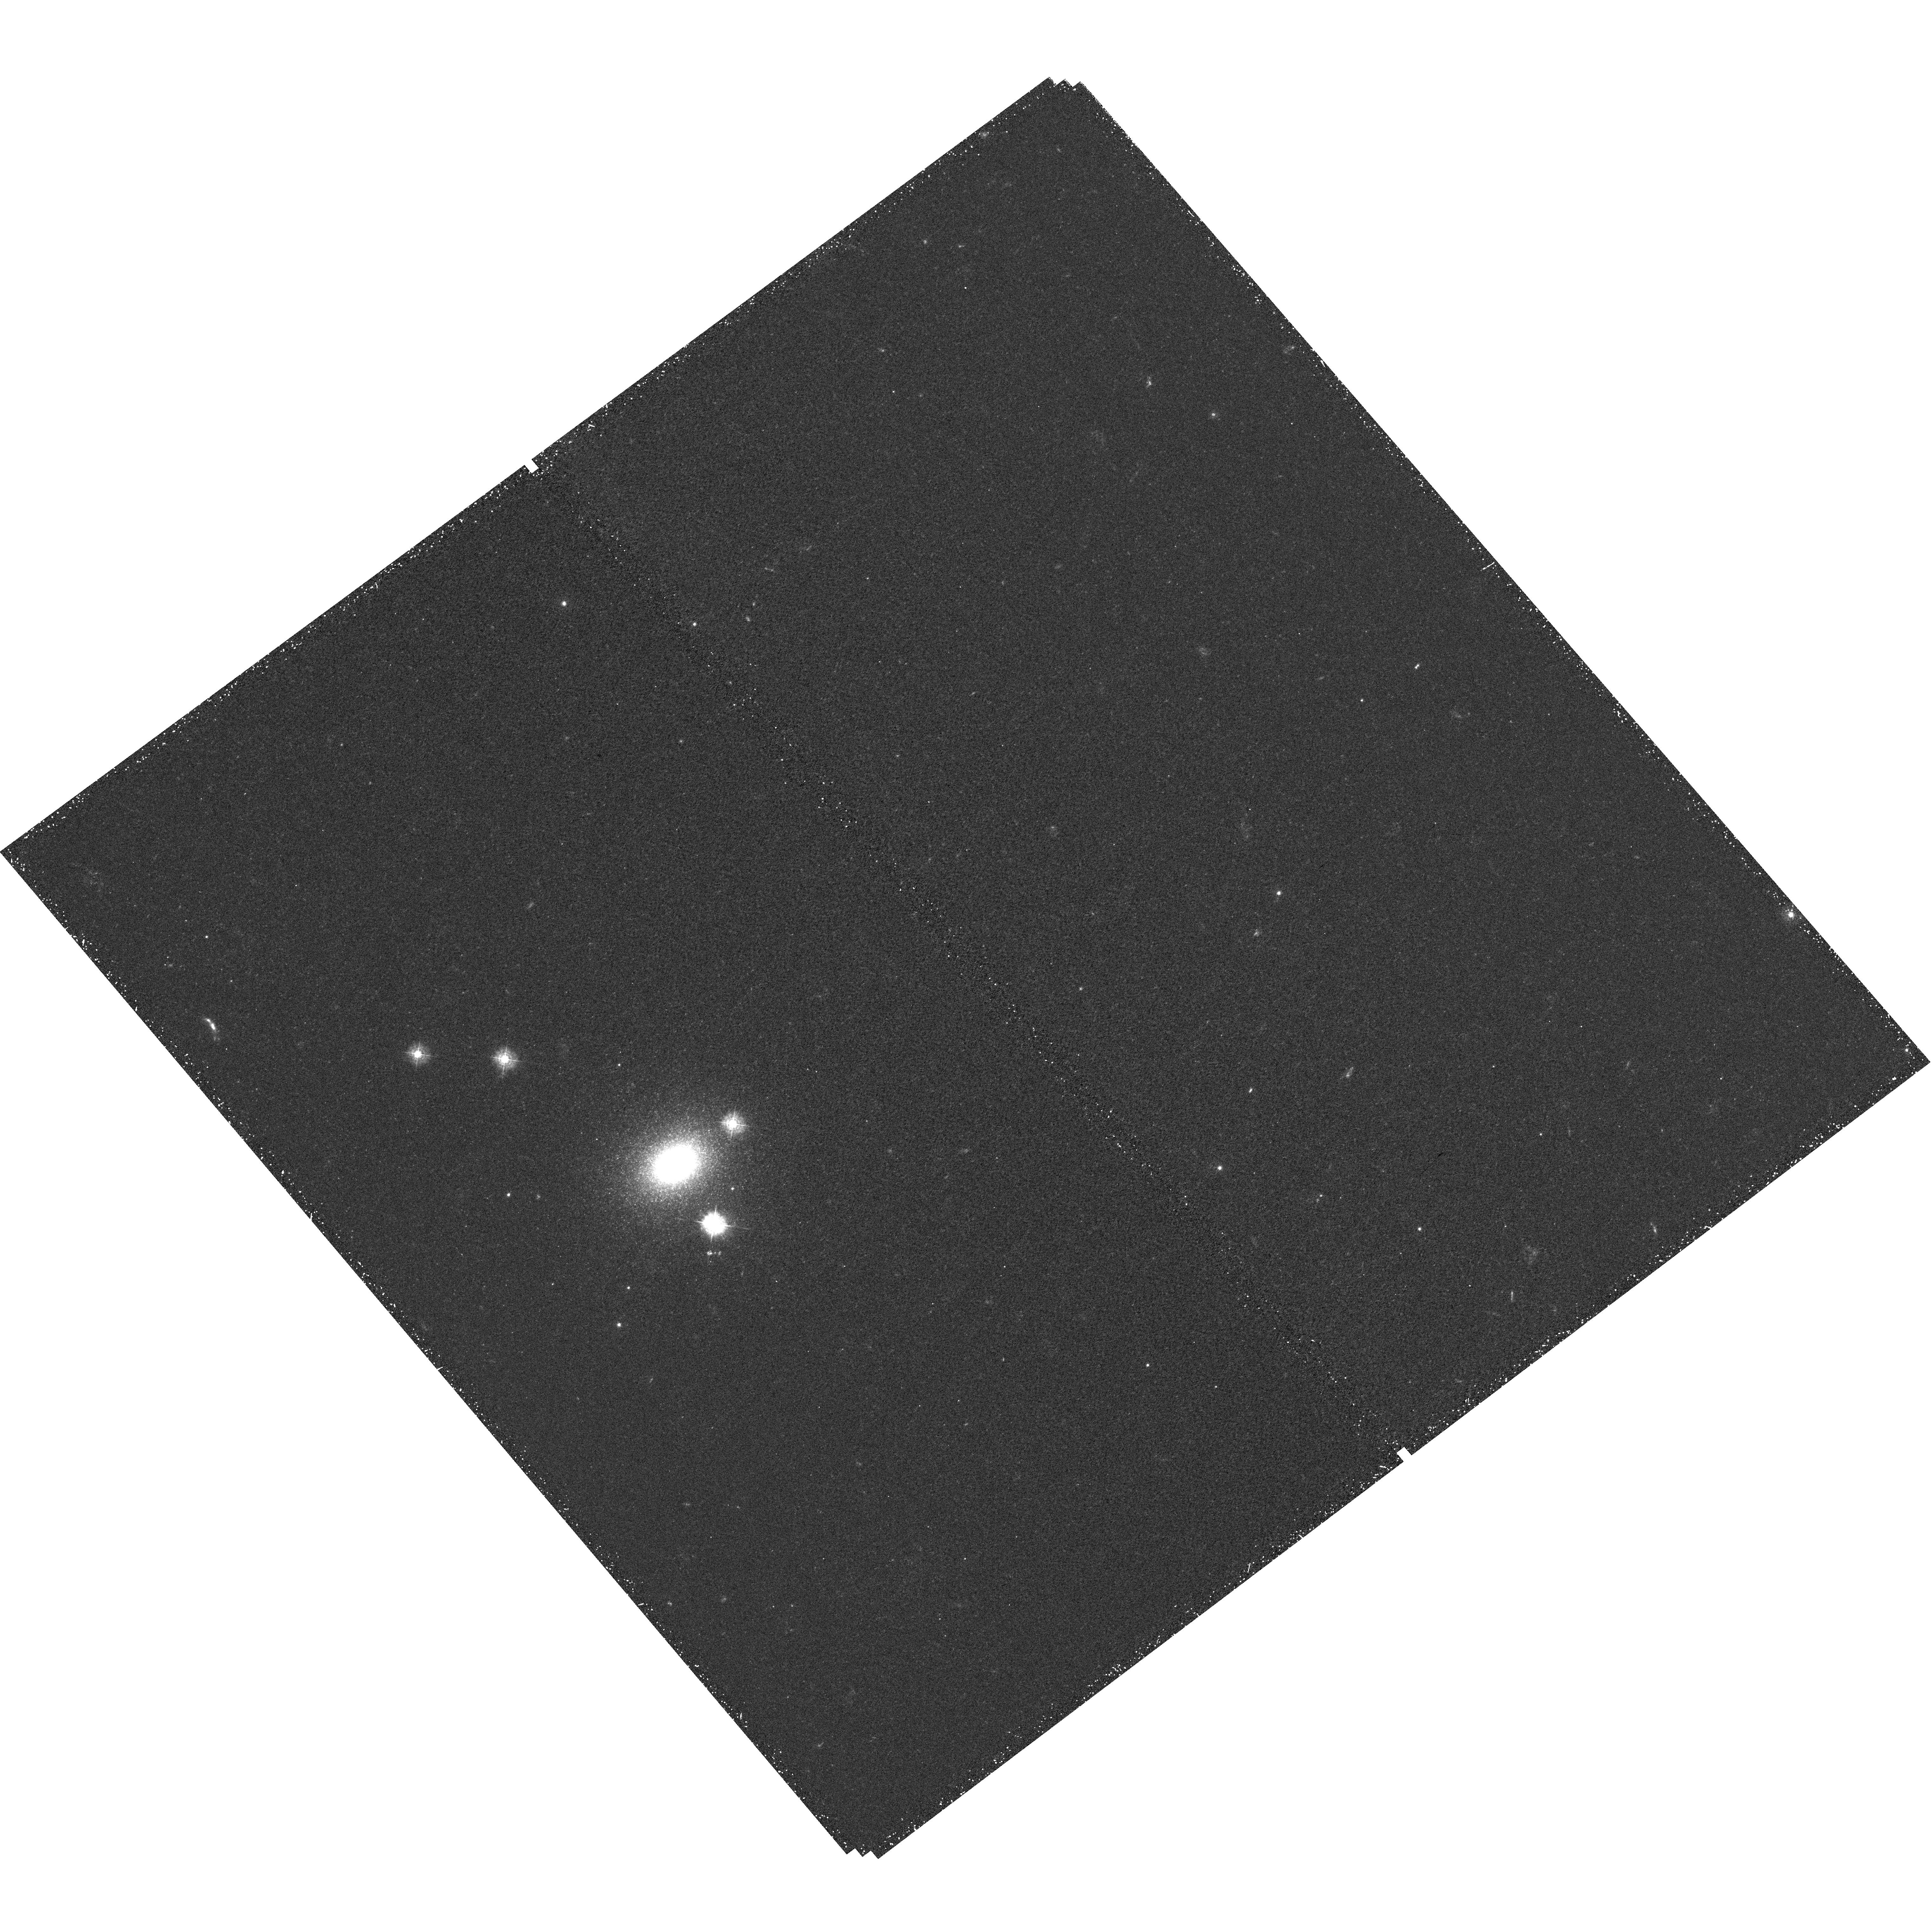
Target: M31-G1
Instrument: WFC3/UVIS
Filter: F336W
Exposure: 44 min
Observation ID: hst_12226_02_wfc3_uvis_f336w_ibis02

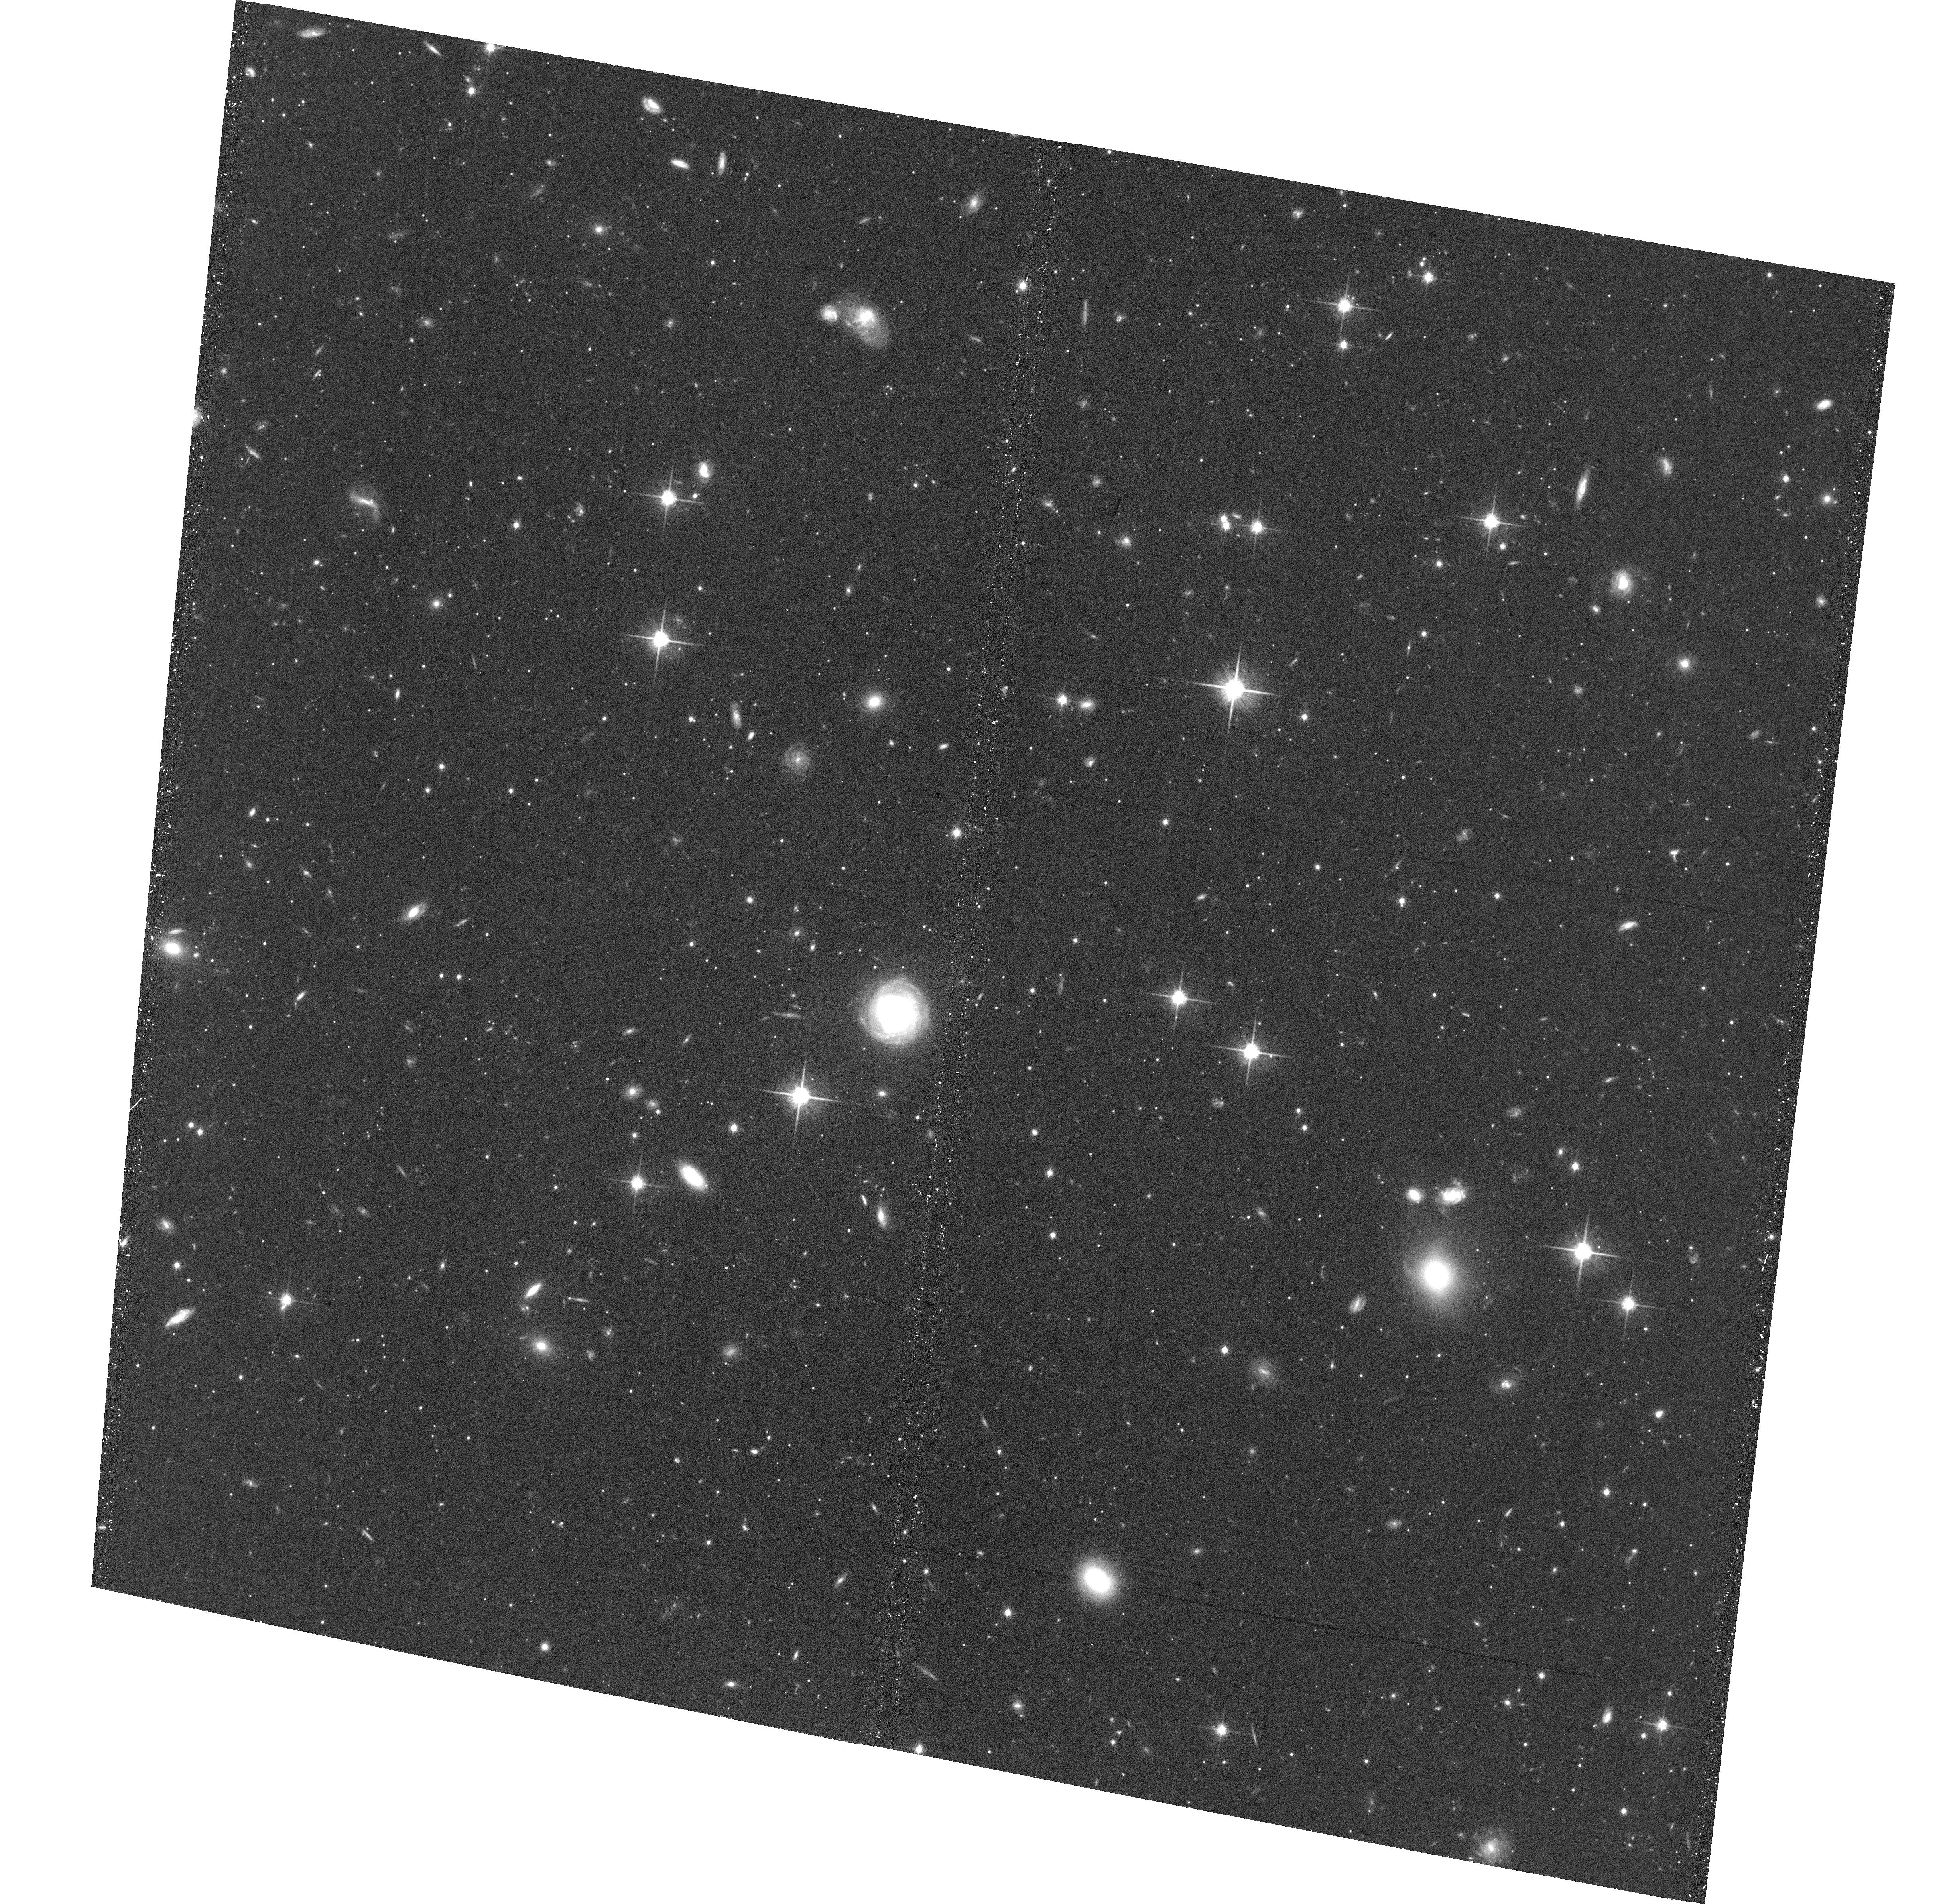
Target: M31-G1-OFF
Instrument: ACS/WFC
Filter: F814W
Exposure: 39 min
Observation ID: hst_12226_06_acs_wfc_f814w_jbis06

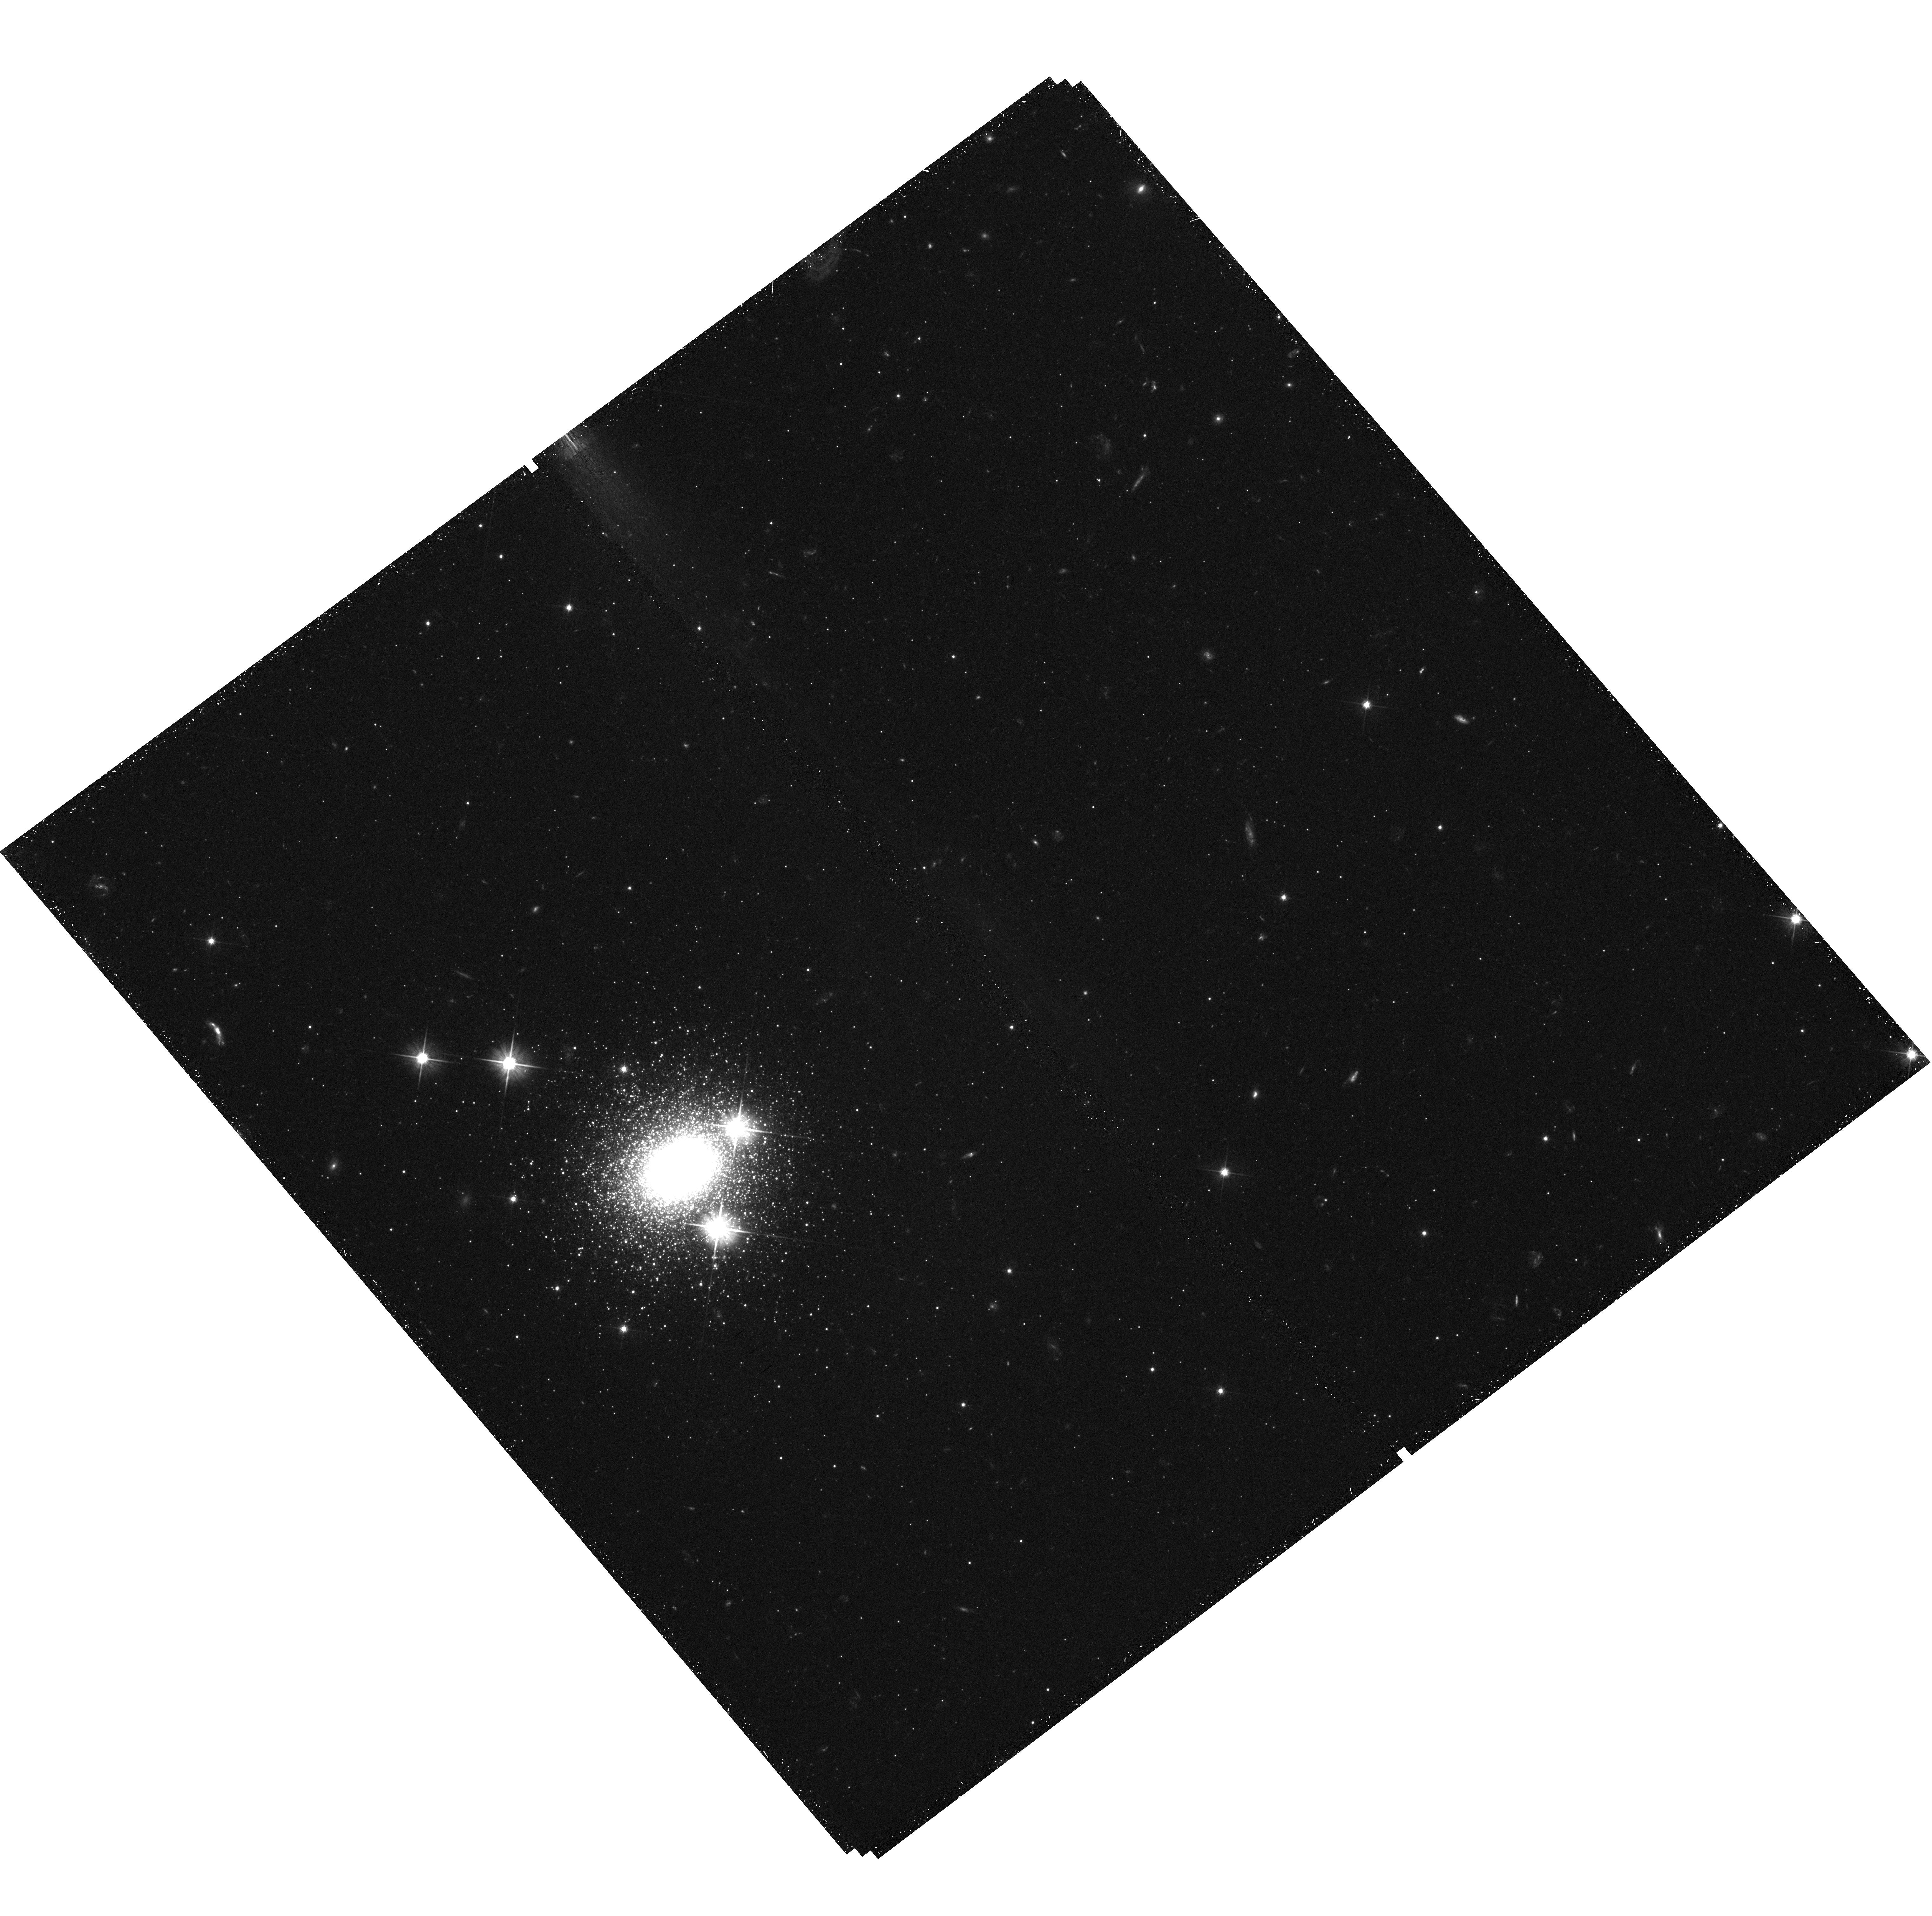
Target: M31-G1-OFF
Instrument: WFC3/UVIS
Filter: F606W
Exposure: 44 min
Observation ID: hst_12226_05_wfc3_uvis_f606w_ibis05

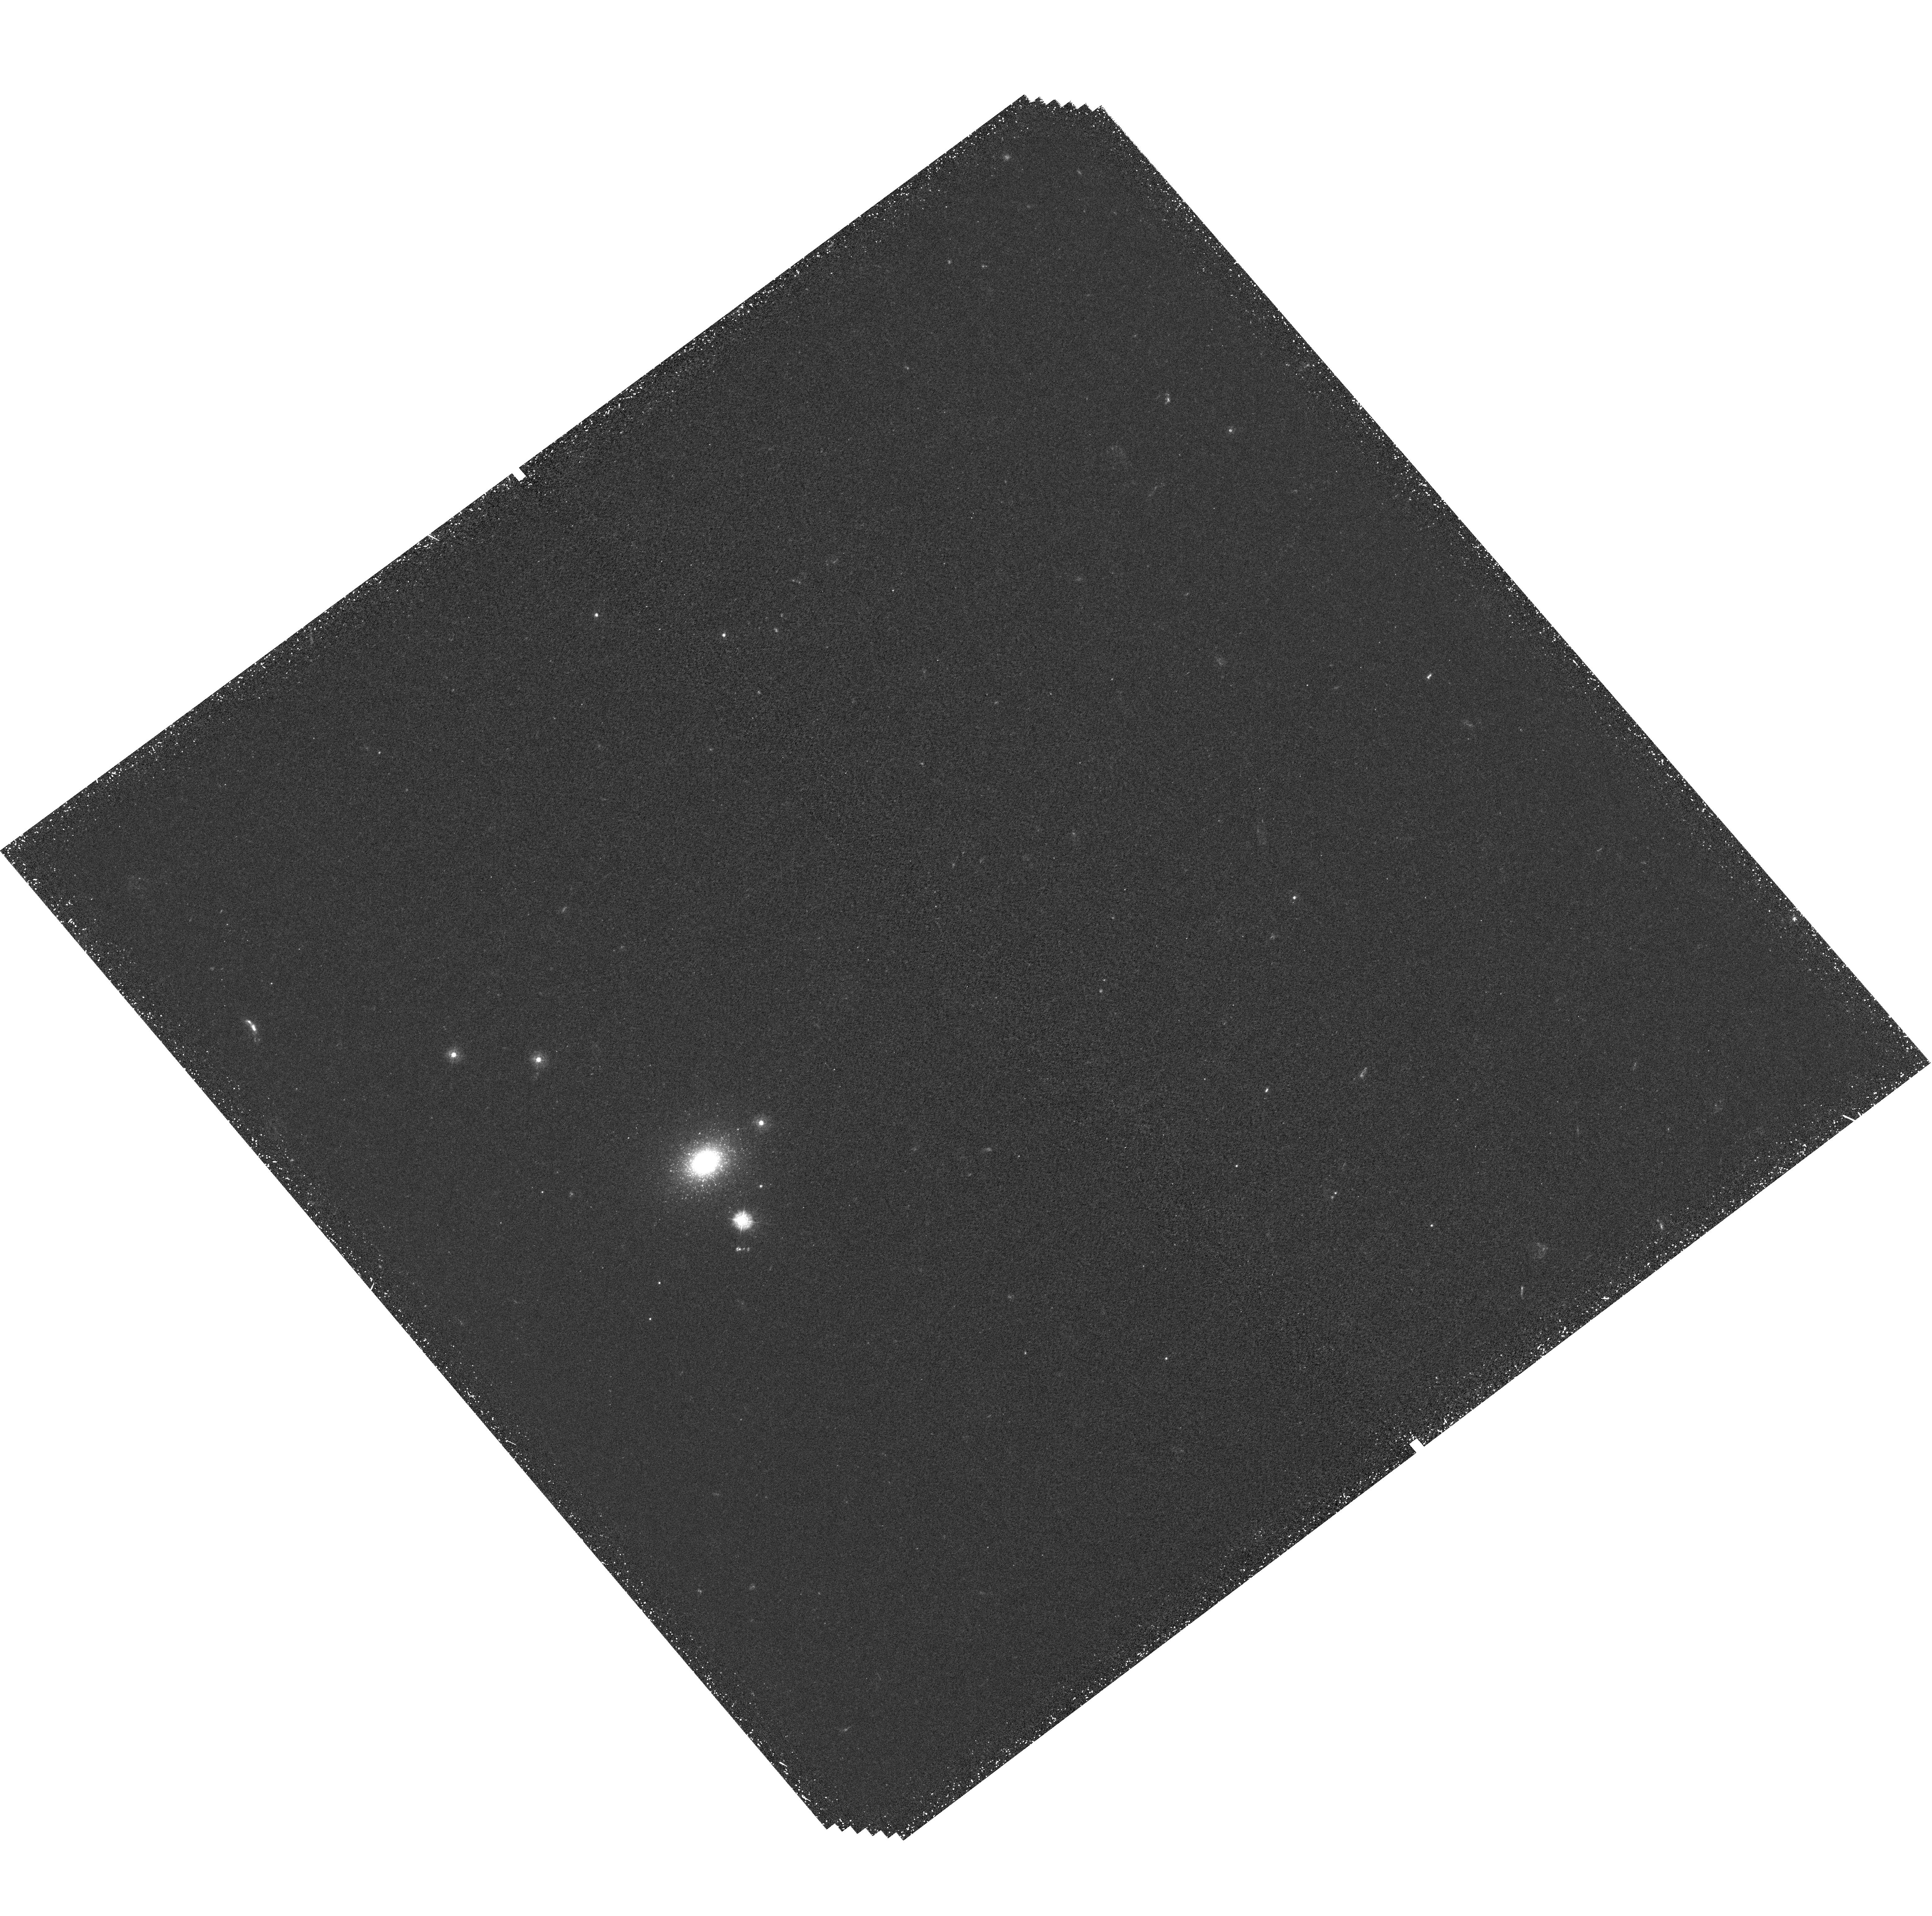
Target: M31-G1
Instrument: WFC3/UVIS
Filter: F275W
Exposure: 2.4 h
Observation ID: hst_12226_01_wfc3_uvis_f275w_ibis01

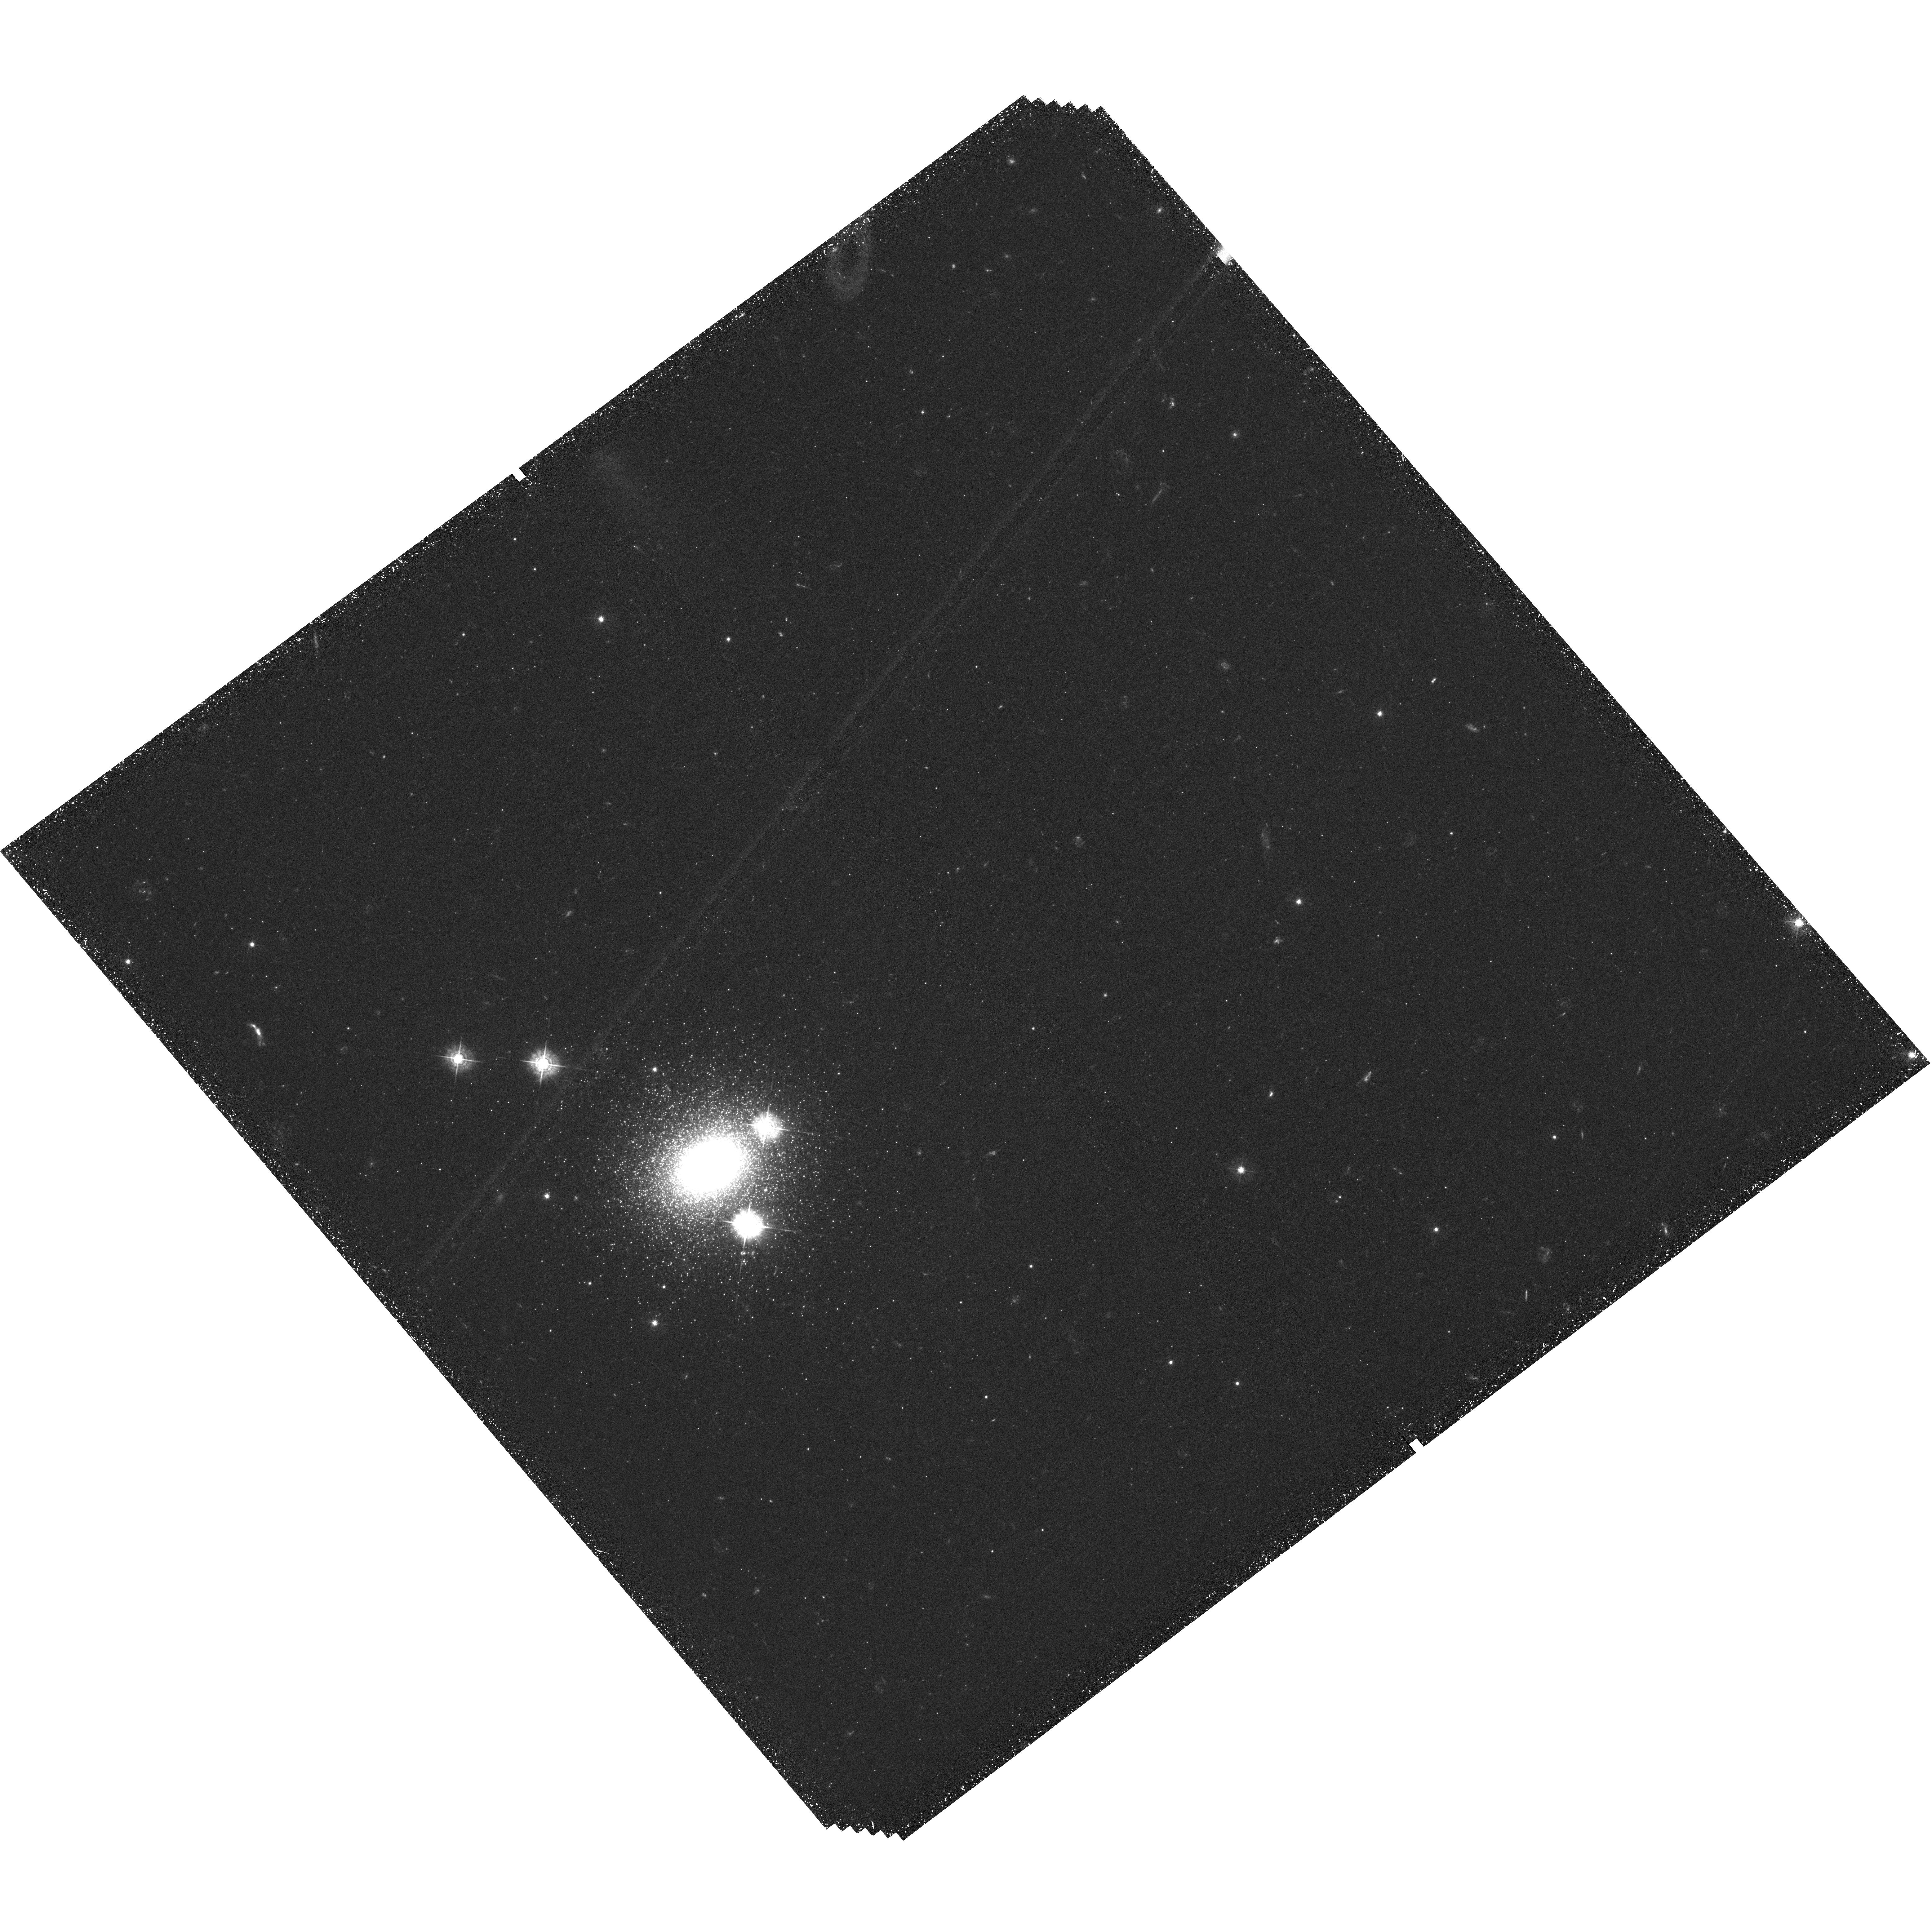
Target: M31-G1-OFF
Instrument: WFC3/UVIS
Filter: F438W
Exposure: 2.4 h
Observation ID: hst_12226_04_wfc3_uvis_f438w_ibis04

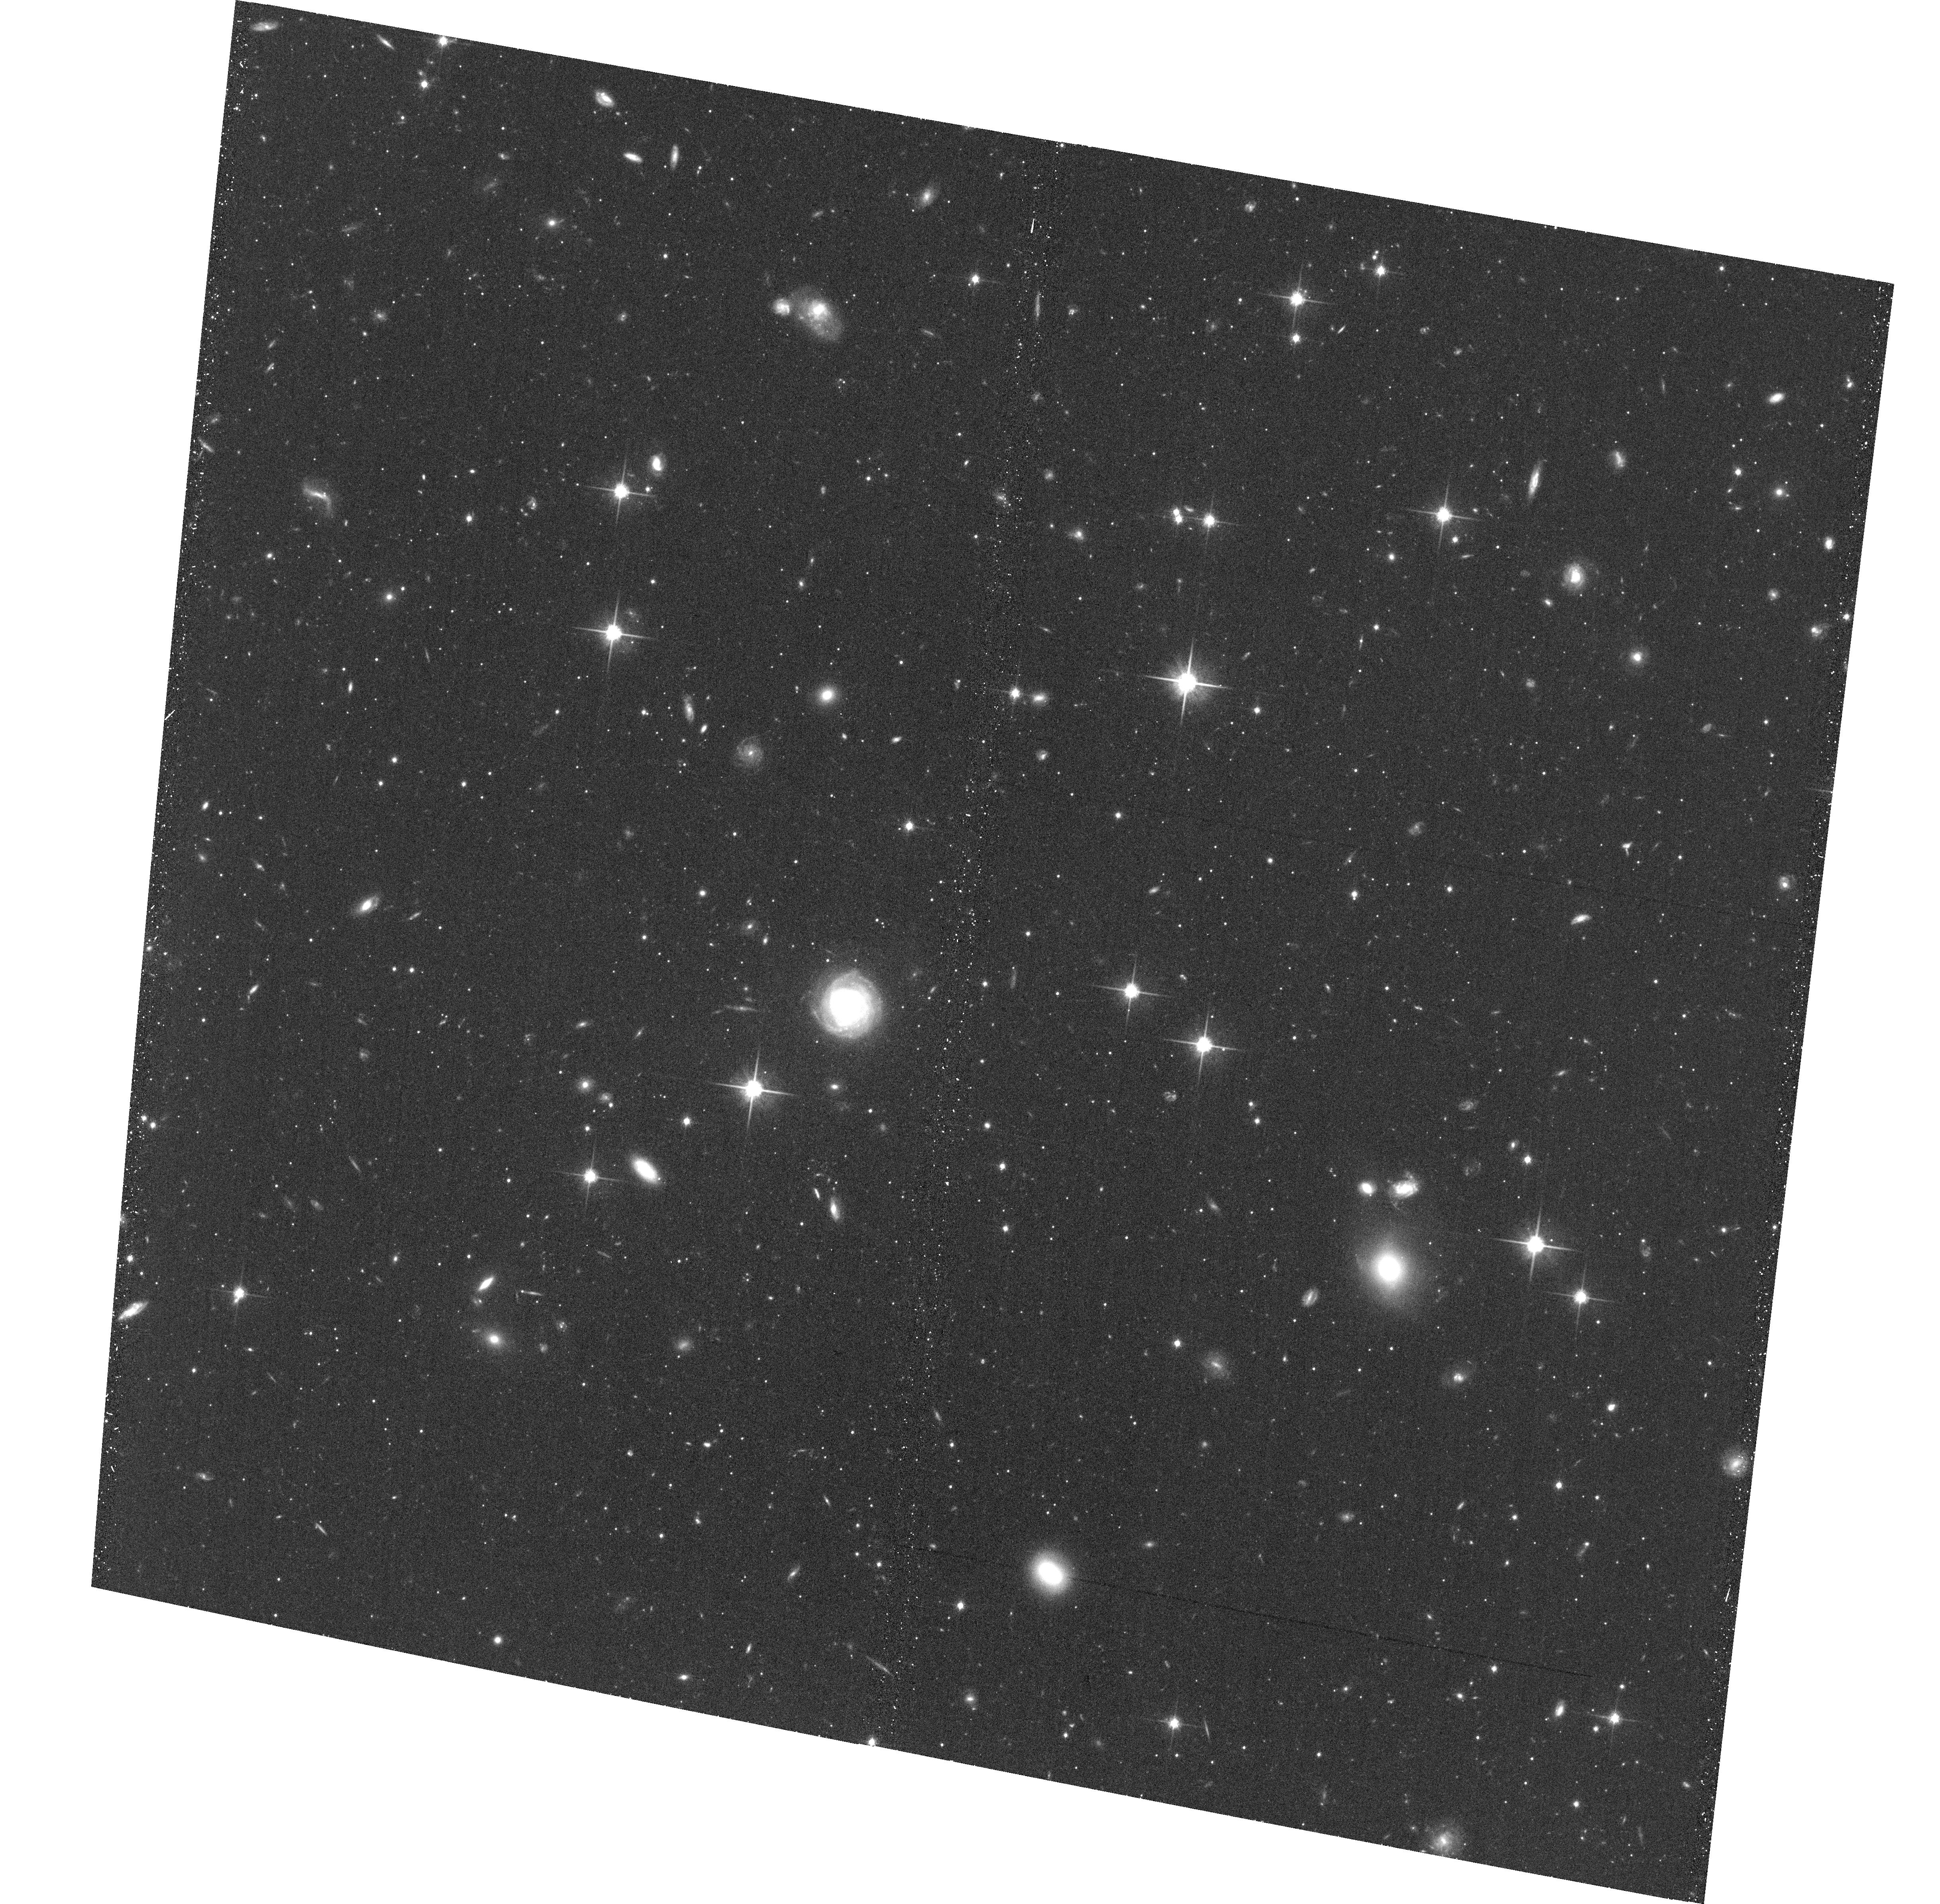
Target: M31-G1-OFF
Instrument: ACS/WFC
Filter: F814W
Exposure: 39 min
Observation ID: hst_12226_05_acs_wfc_f814w_jbis05

The Hot Stellar Content and HB morphology of the massive globular cluster G1 (PI: Rich, R. Michael)

We propose to obtain deep WFC3 imagery of the Local Group's most luminous globular cluster, G1. Our primary aim is to define the hot stellar content and the extent of what appears to be a multimodal horizontal branch, analogous to those known in Omega Cen and NGC 2808. G1 is 40 kpc distant in the M31, and it would have been highly unlikely that collision with a giant molecular clould would be responsible for the complex populations which must therefore be the result of self-enrichment. We will obtain data very similar to those obtained for the known Galactic multimodal globular clusters NGC 6388 and 6441, and compare the stellar distribution on the horizontal branch with models. We can constrain the fraction of helium-enriched stars, if present, and search for supra-horizontal branch and other anomalous hot, evolved, stars. Parallel ACS observations will be the deepest ever obtained in the adjacnt field to G1, and will help to constrain whether G1 was the nucleus of a now disrupted galaxy.